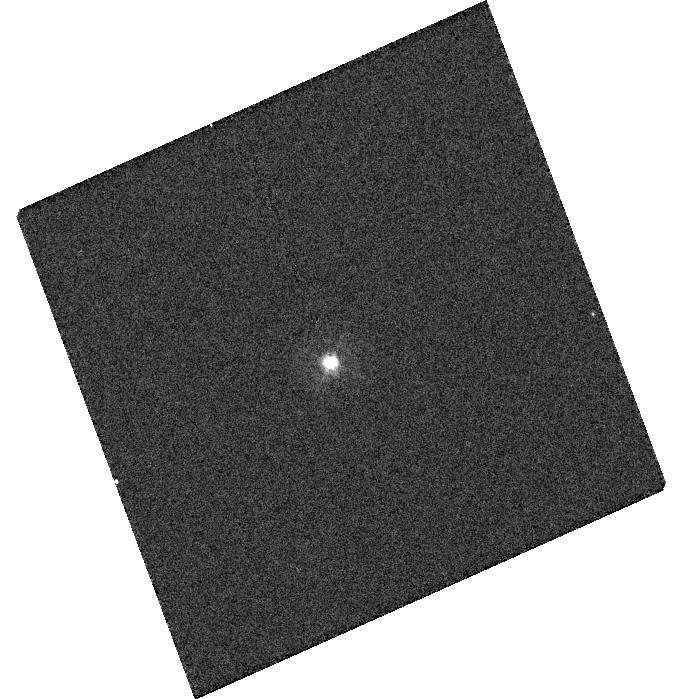
Target: NOVA-PYX-1890-ICRS
Instrument: WFC3/UVIS
Filter: F343N
Exposure: 2 min
Observation ID: hst_13400_07_wfc3_uvis_f343n_ic7p07

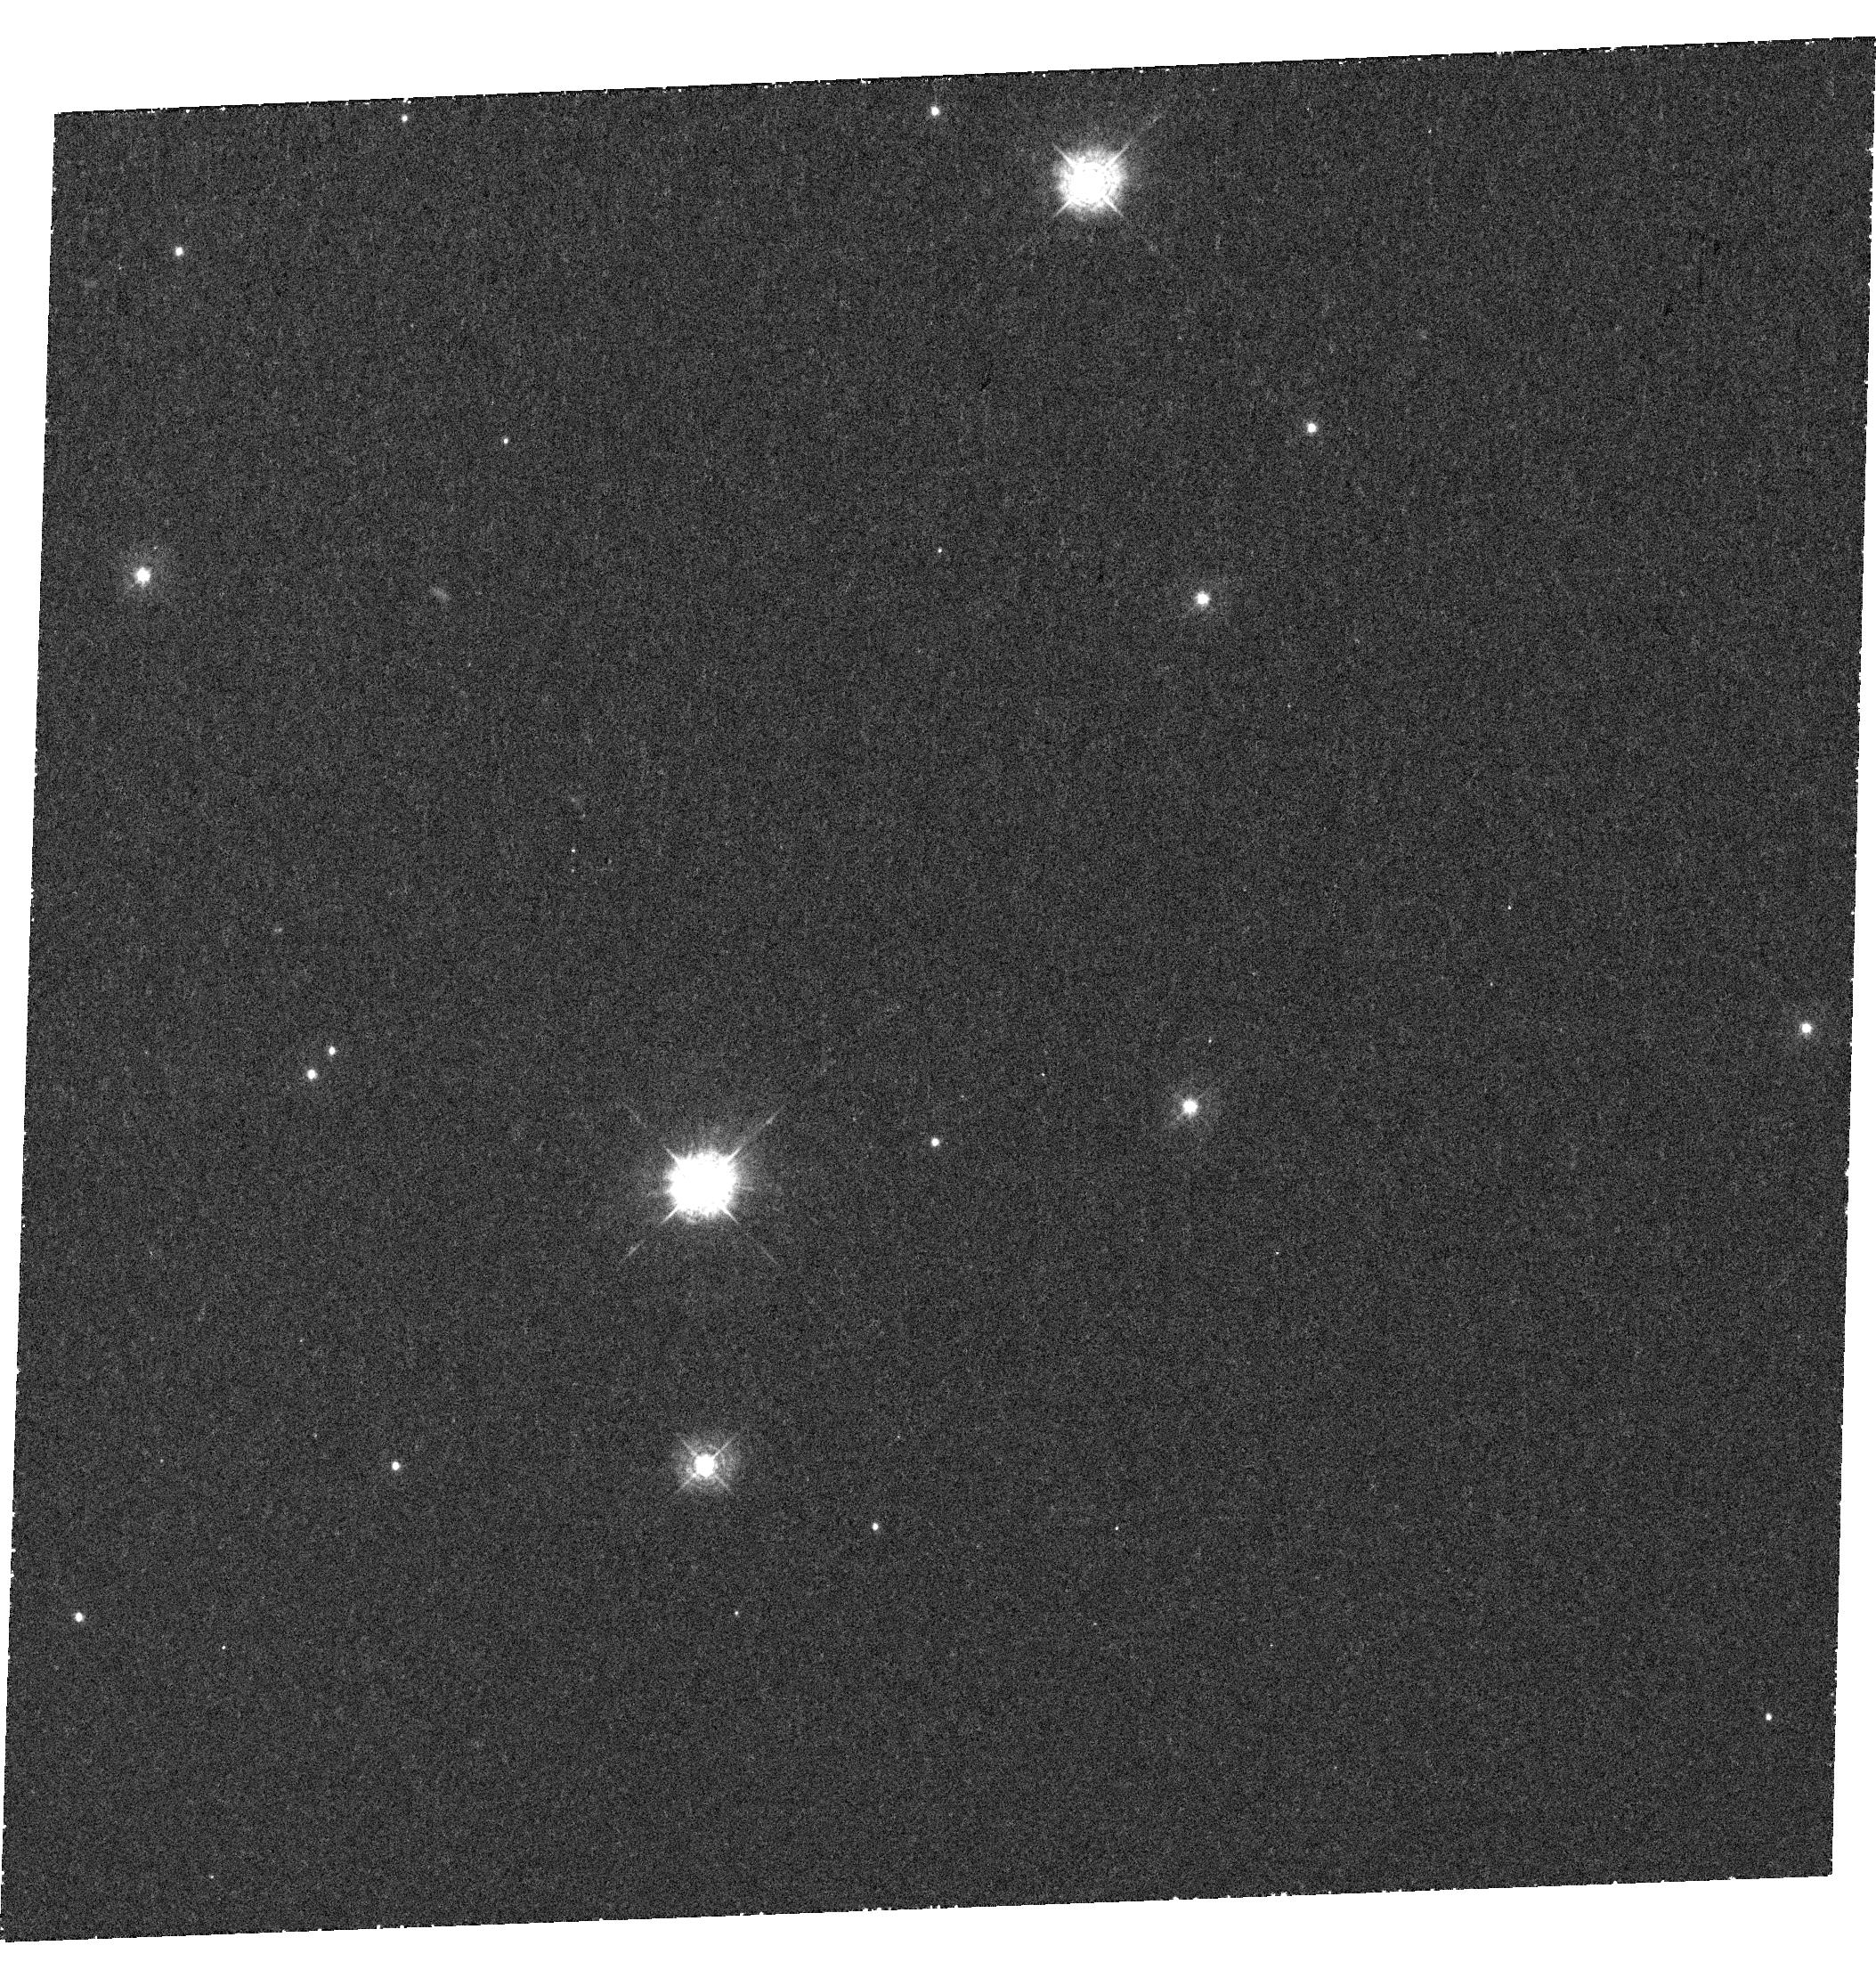
Target: NOVA-PYX-1890
Instrument: WFC3/UVIS
Filter: F343N
Exposure: 1.5 h
Observation ID: hst_13400_01_wfc3_uvis_f343n_ic7p01

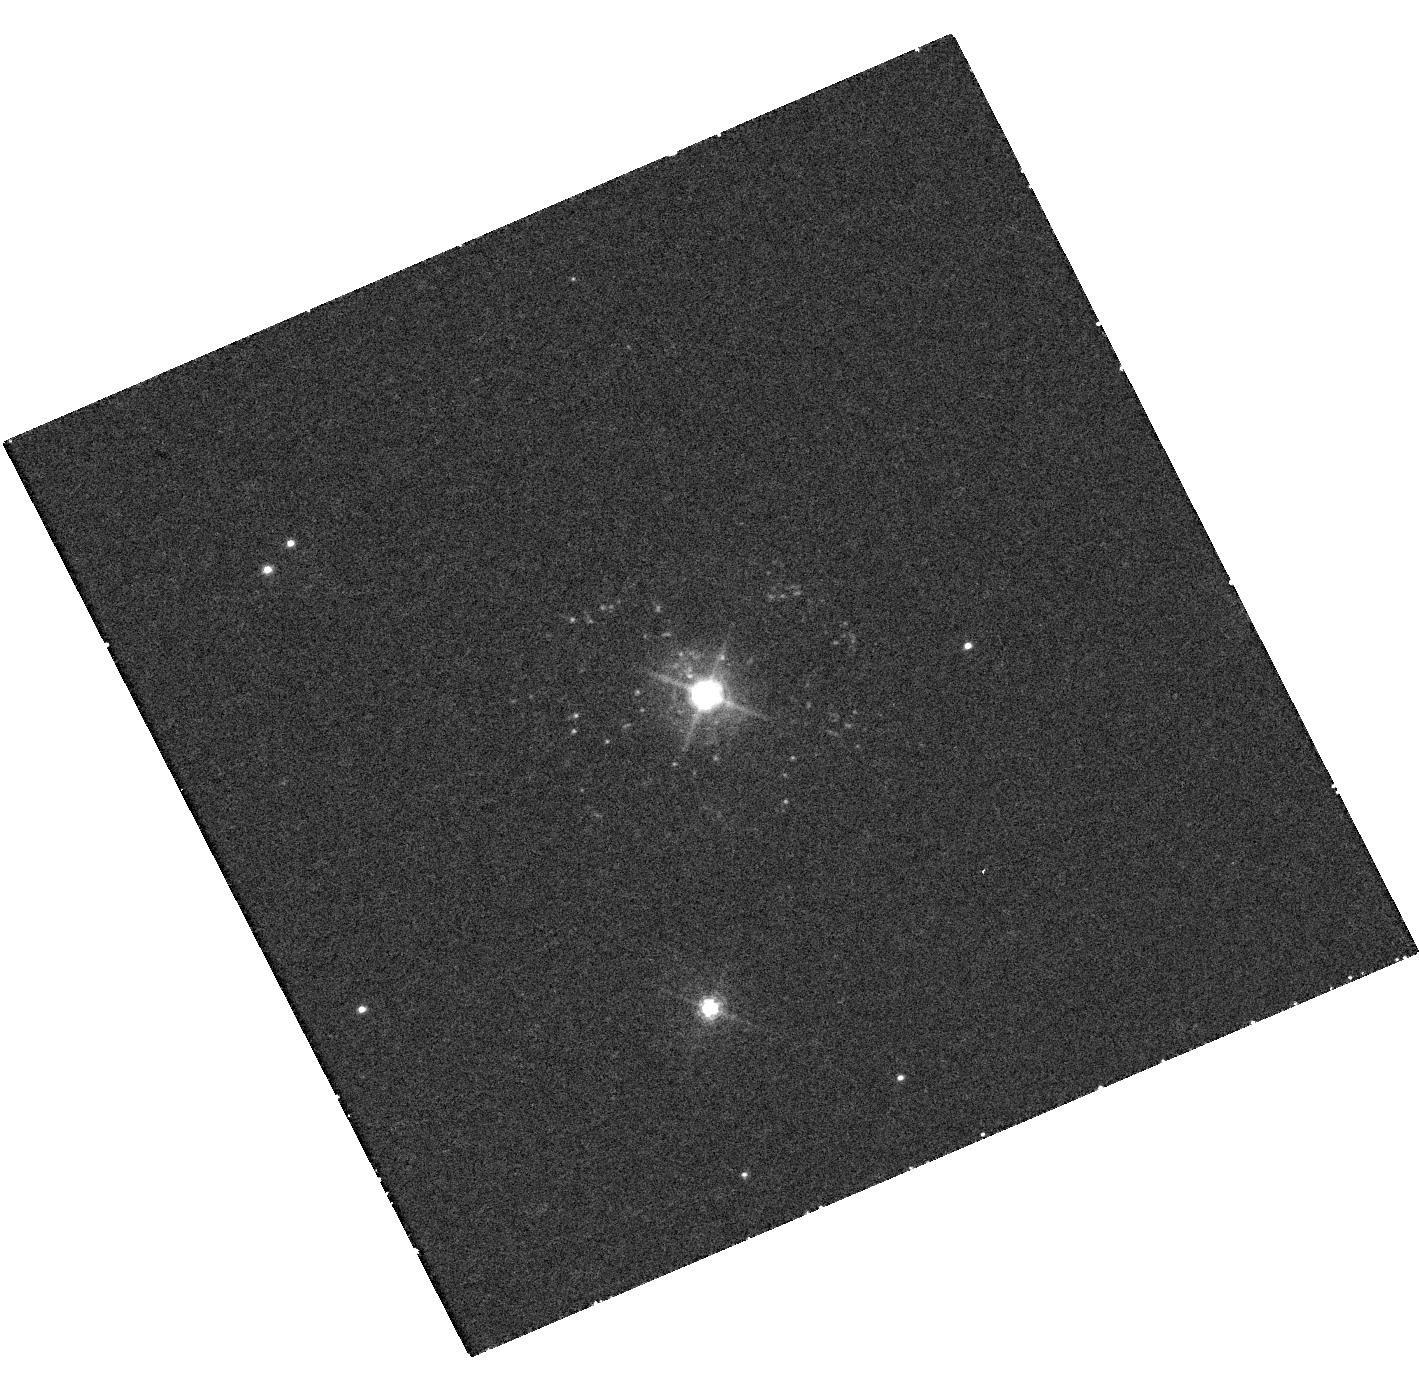
Target: NOVA-PYX-1890-ICRS
Instrument: WFC3/UVIS
Filter: F502N
Exposure: 37 min
Observation ID: hst_13400_09_wfc3_uvis_f502n_ic7p09

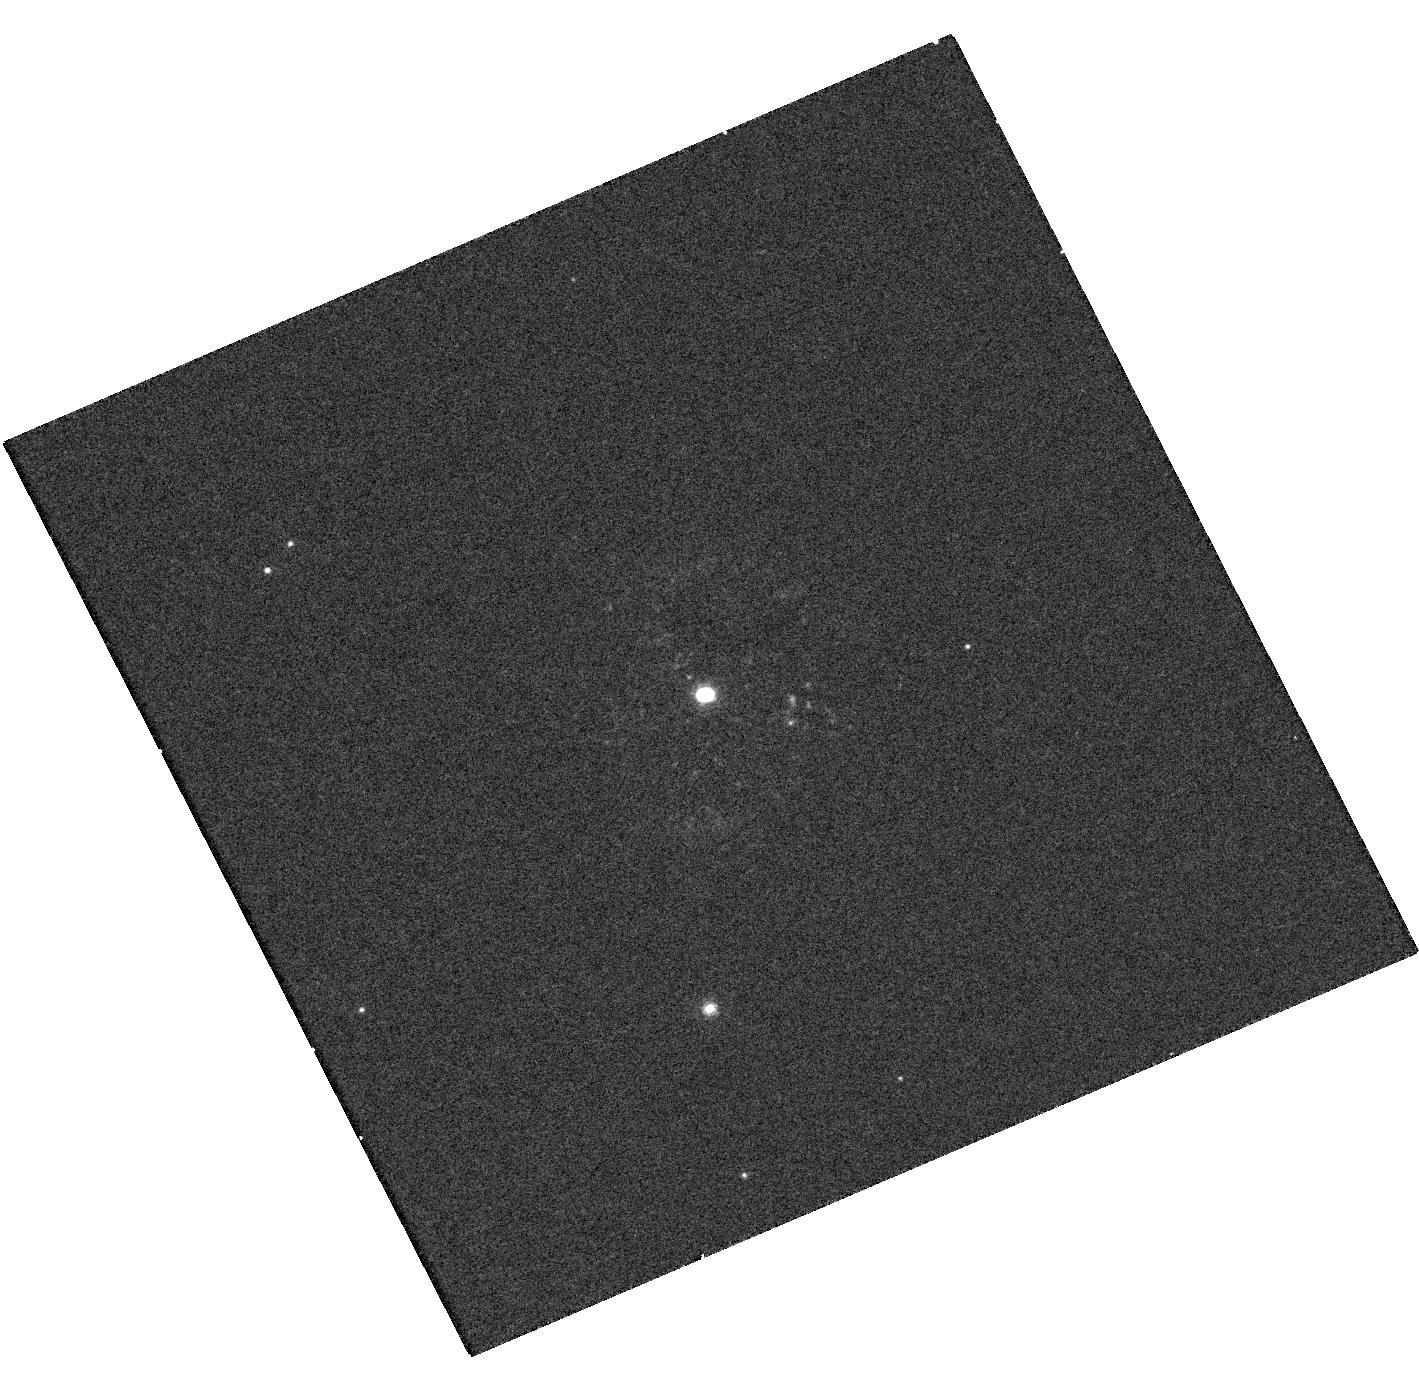
Target: NOVA-PYX-1890-ICRS
Instrument: WFC3/UVIS
Filter: F656N
Exposure: 22 min
Observation ID: hst_13400_09_wfc3_uvis_f656n_ic7p09

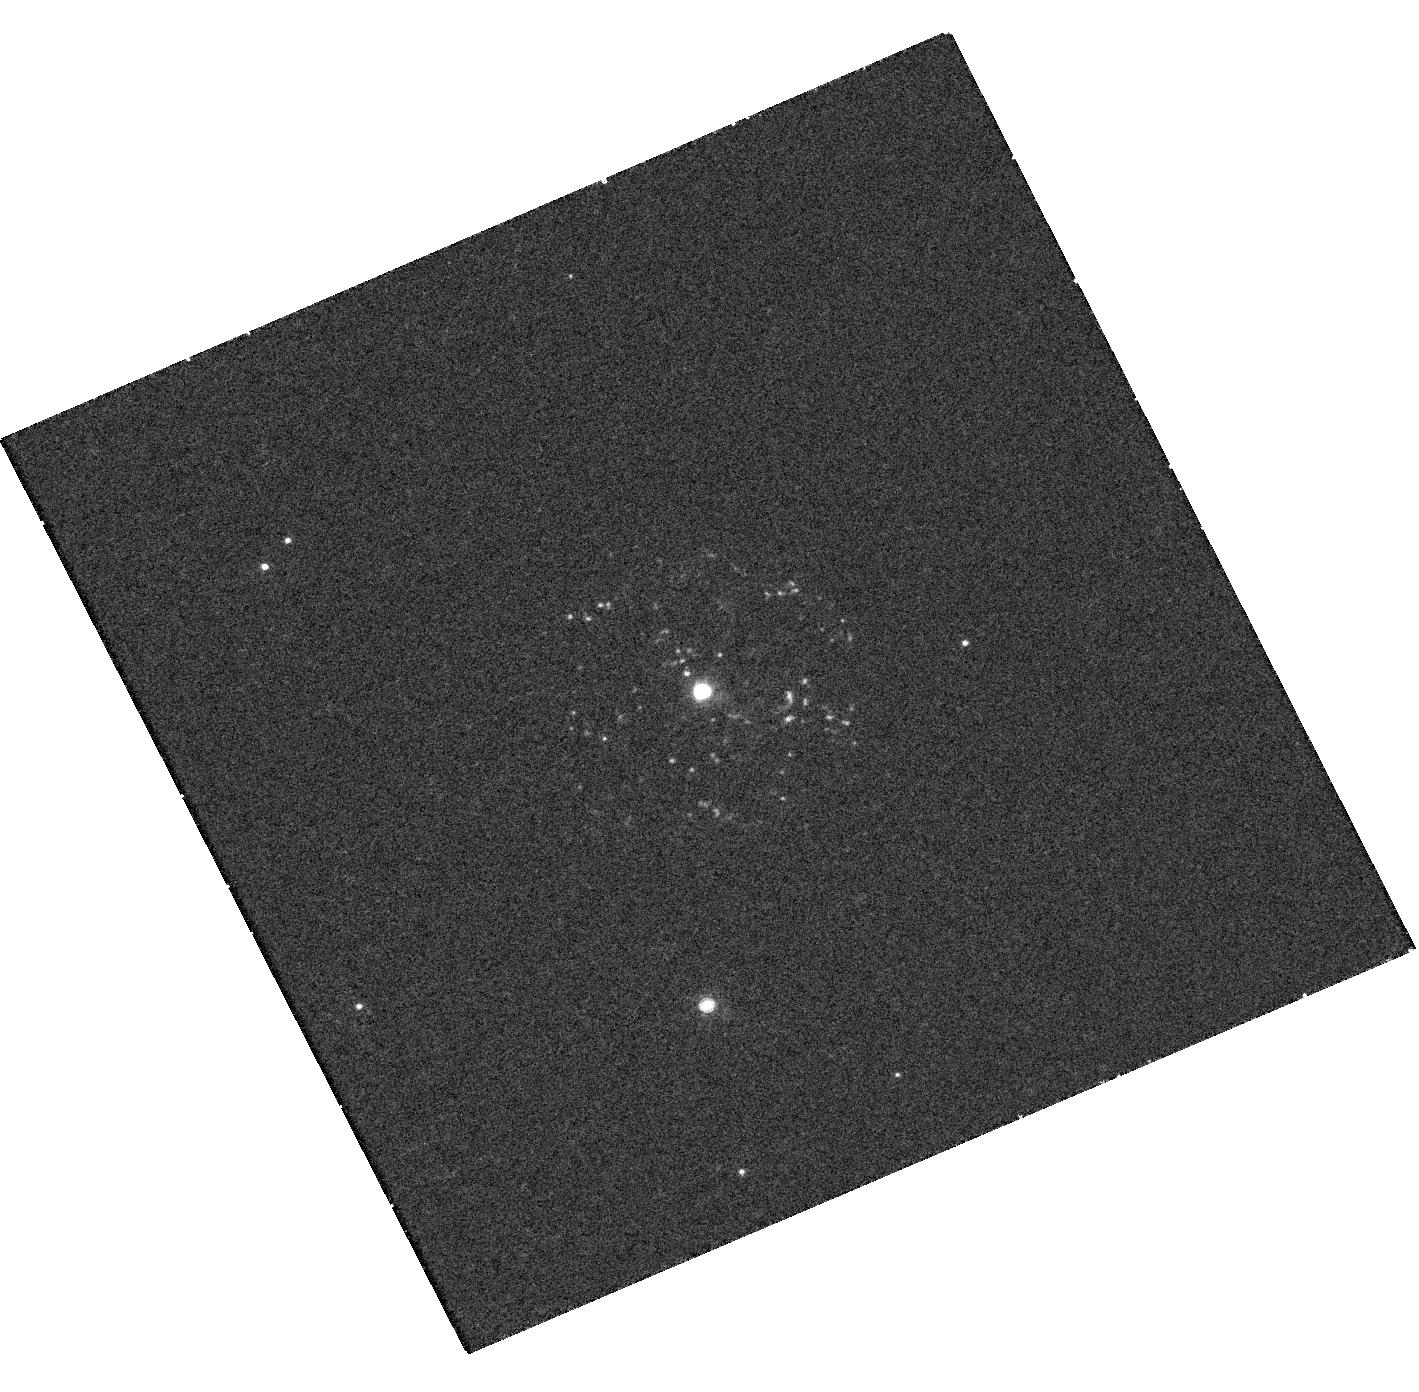
Target: NOVA-PYX-1890-ICRS
Instrument: WFC3/UVIS
Filter: F658N
Exposure: 21 min
Observation ID: hst_13400_09_wfc3_uvis_f658n_ic7p09

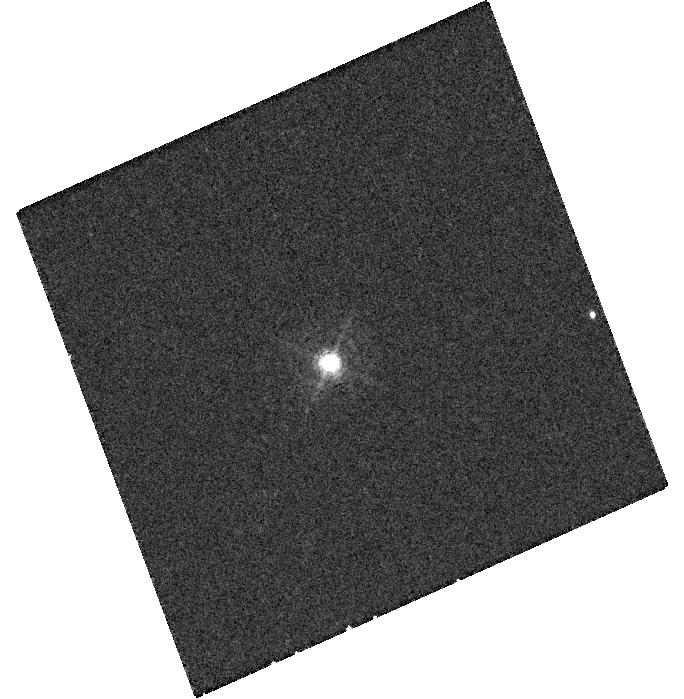
Target: NOVA-PYX-1890-ICRS
Instrument: WFC3/UVIS
Filter: F469N
Exposure: 30 min
Observation ID: hst_13400_07_wfc3_uvis_f469n_ic7p07

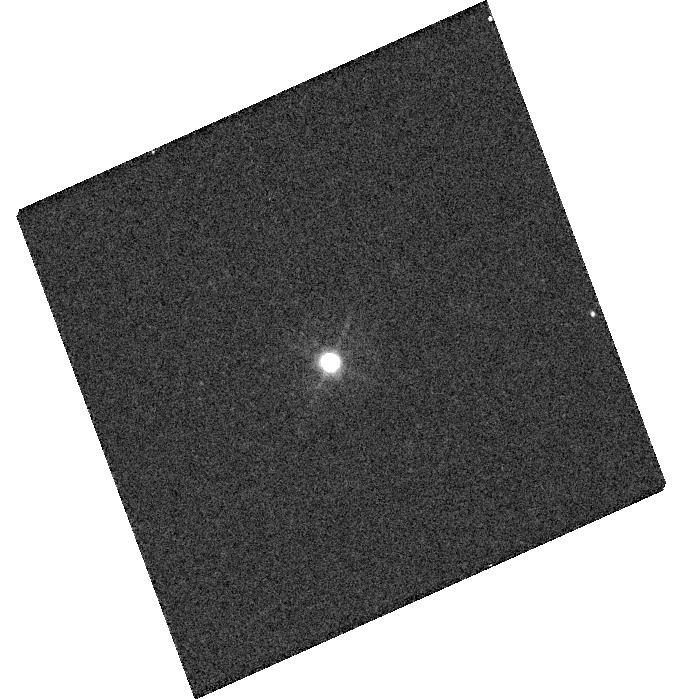
Target: NOVA-PYX-1890-ICRS
Instrument: WFC3/UVIS
Filter: F502N
Exposure: 5 min
Observation ID: hst_13400_07_wfc3_uvis_f502n_ic7p07

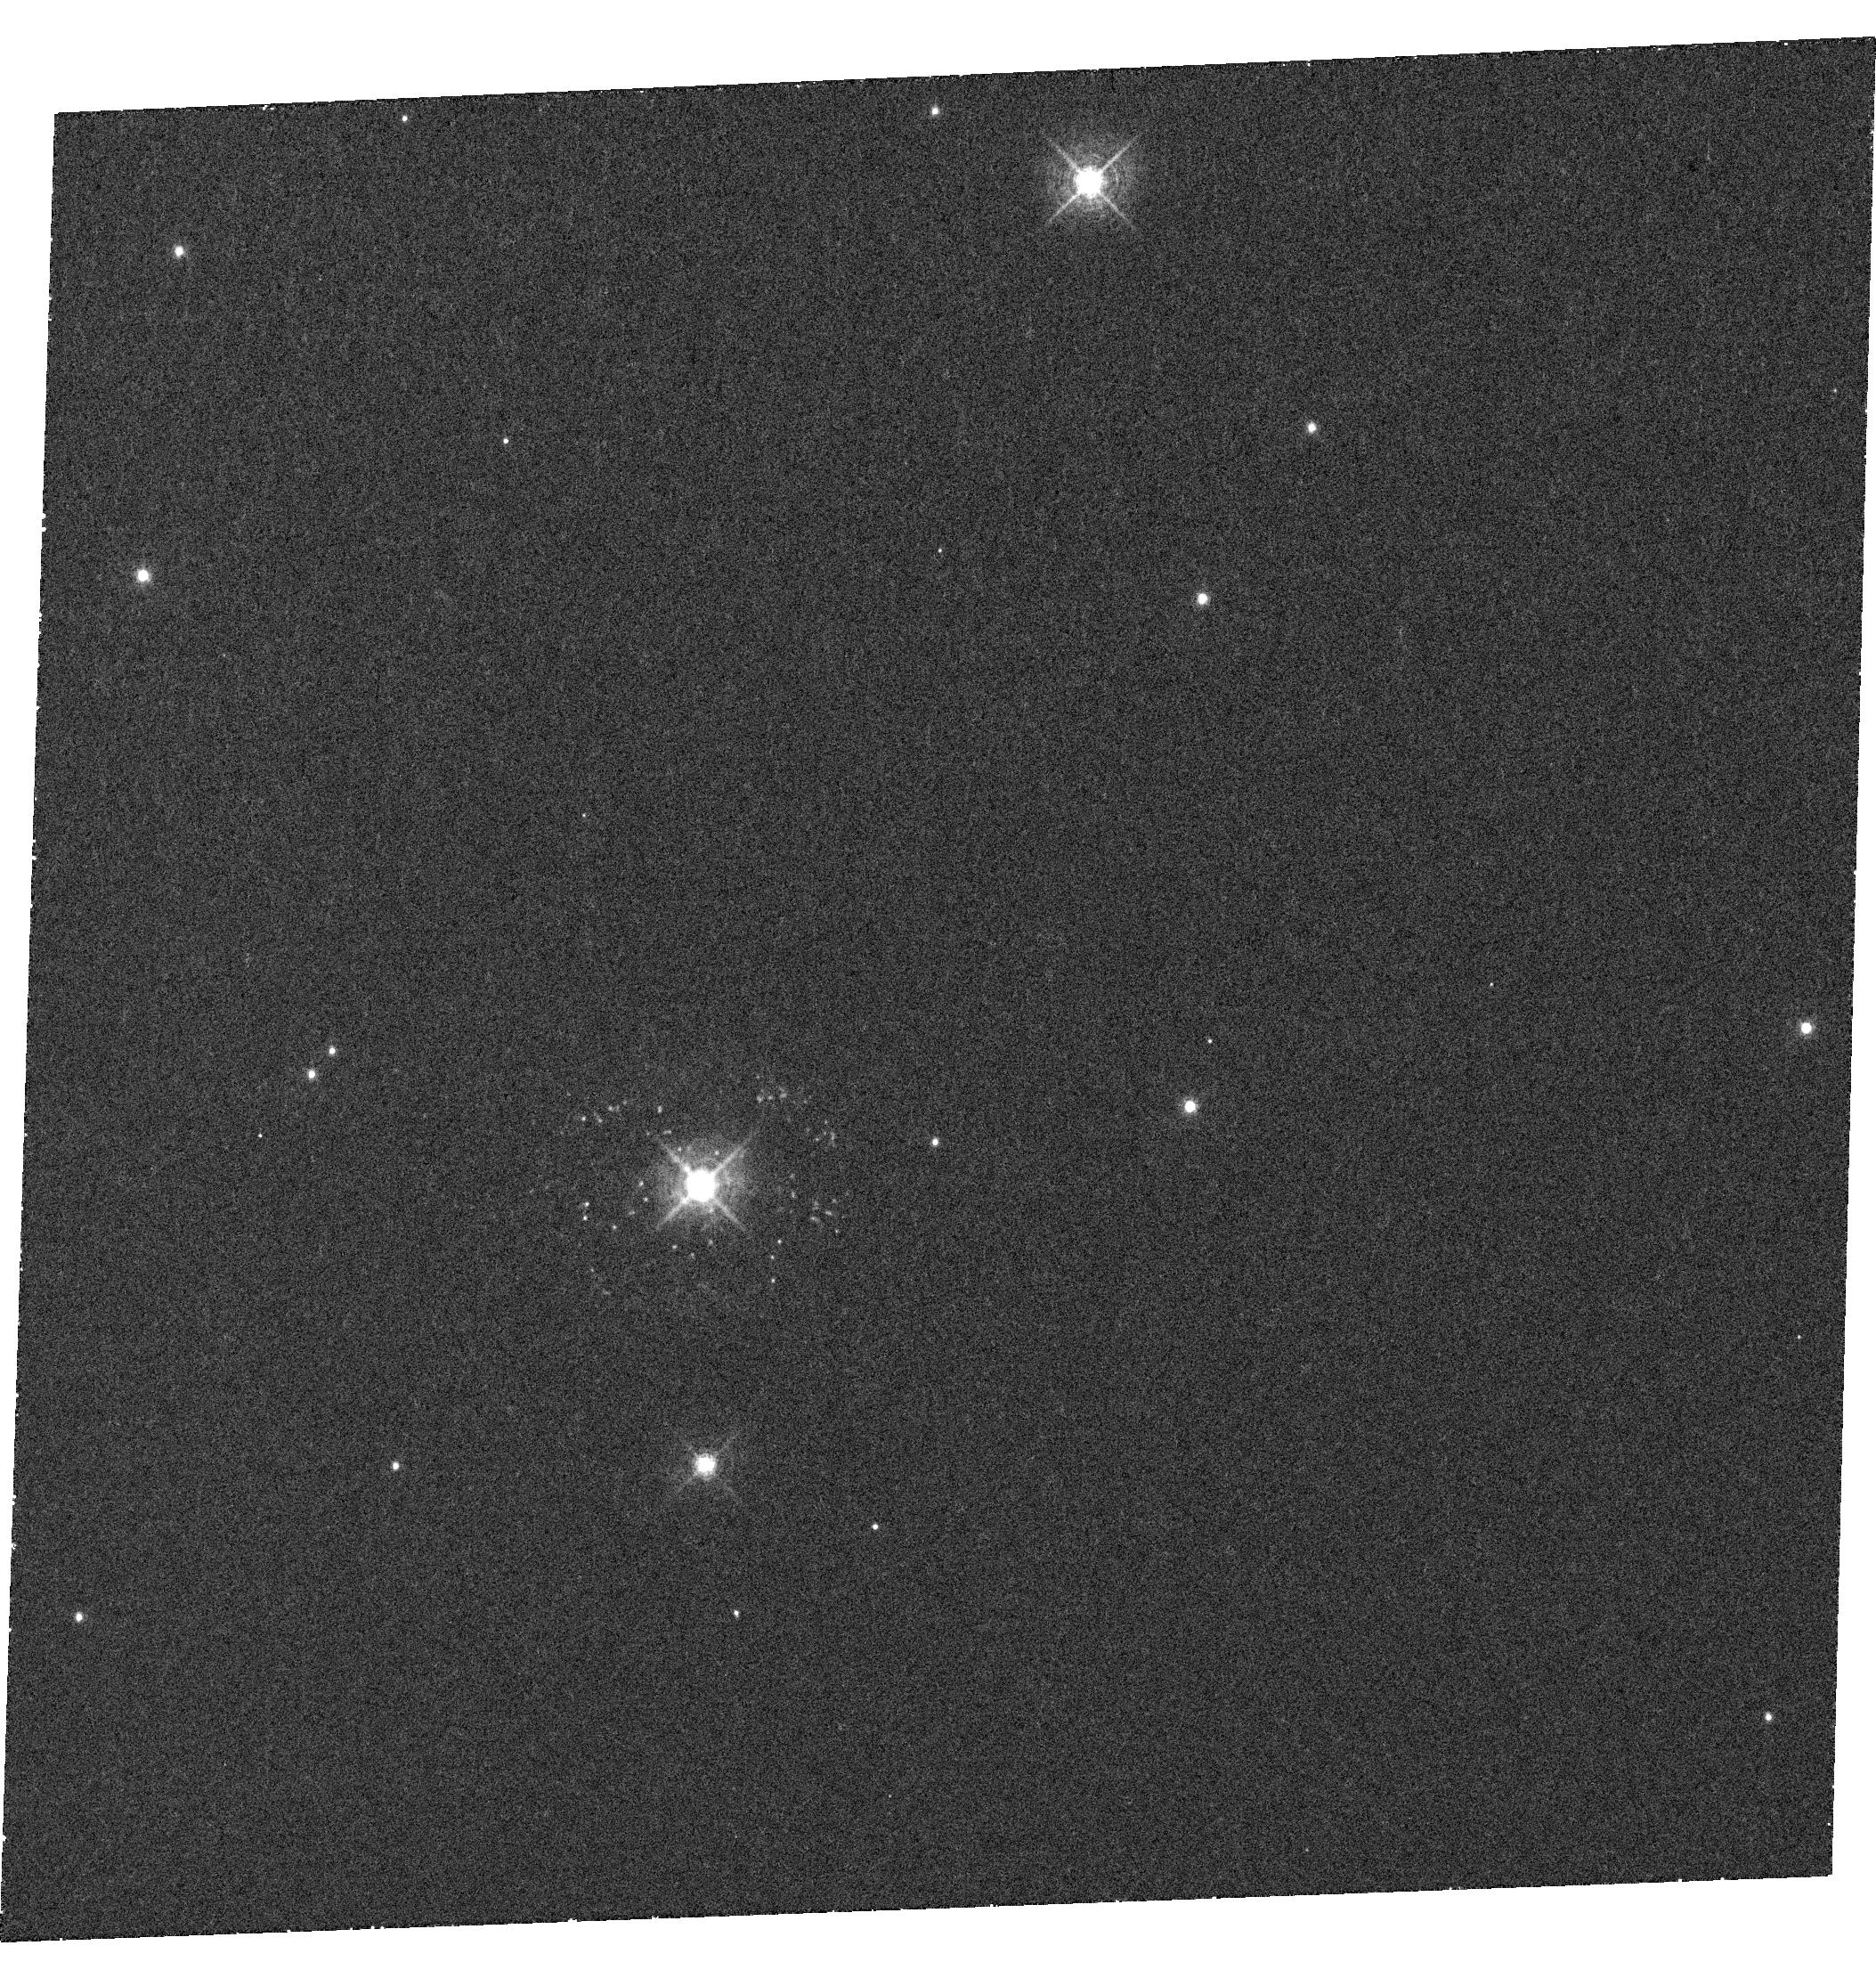
Target: NOVA-PYX-1890
Instrument: WFC3/UVIS
Filter: F502N
Exposure: 40 min
Observation ID: hst_13400_01_wfc3_uvis_f502n_ic7p01

The Surprising Ejecta Geometry of Recurrent Nova T Pyx (PI: Crotts, Arlin P. S.)

Given the striking appearance of the old remnant that surrounds T Pyxidis (T Pyx), and the rapid pace at which this binary is currently evolving, T Pyx is one of the most stunning and interesting recurrent novae (RNe). But it is also one of the most disobedient, with the rate of mass transfer, the mass of the white dwarf, and the speed of the eruptions all inconsistent with standard expectations. In 2011, T Pyx experienced its first eruption in 45 years, providing observers with the long-awaited opportunity to determine the detailed properties of a T Pyx explosion and to test ideas about how these events might have led to T Pyx's unusual state. Our Cycle 20 HST observations of the light echo from the old remnant and direct line emission from the young remnant from 2011 provided one of several surprises: much of the old and young ejecta form a disk or ring inclined with respect to the plane of the sky. The 2011 ejecta also contain multiple kinematic components. But our Cycle 20 observations did not cover enough position angles, or span a long enough time baseline, to enable us to fully disentangle the spatial and velocity structure of the young remnant. In Cycle 21, we propose to take advantage of the unique moment in time when the young remnant is both large enough and bright enough for the spatial extent, expansion, and velocity structure to be clearly mapped. This research has implications for our understanding of the mass expelled in the 2011 eruption of T Pyx, the shaping of nova remnants, and the potential influence of nova eruptions on binary stellar evolution and the production of type Ia supernovae.